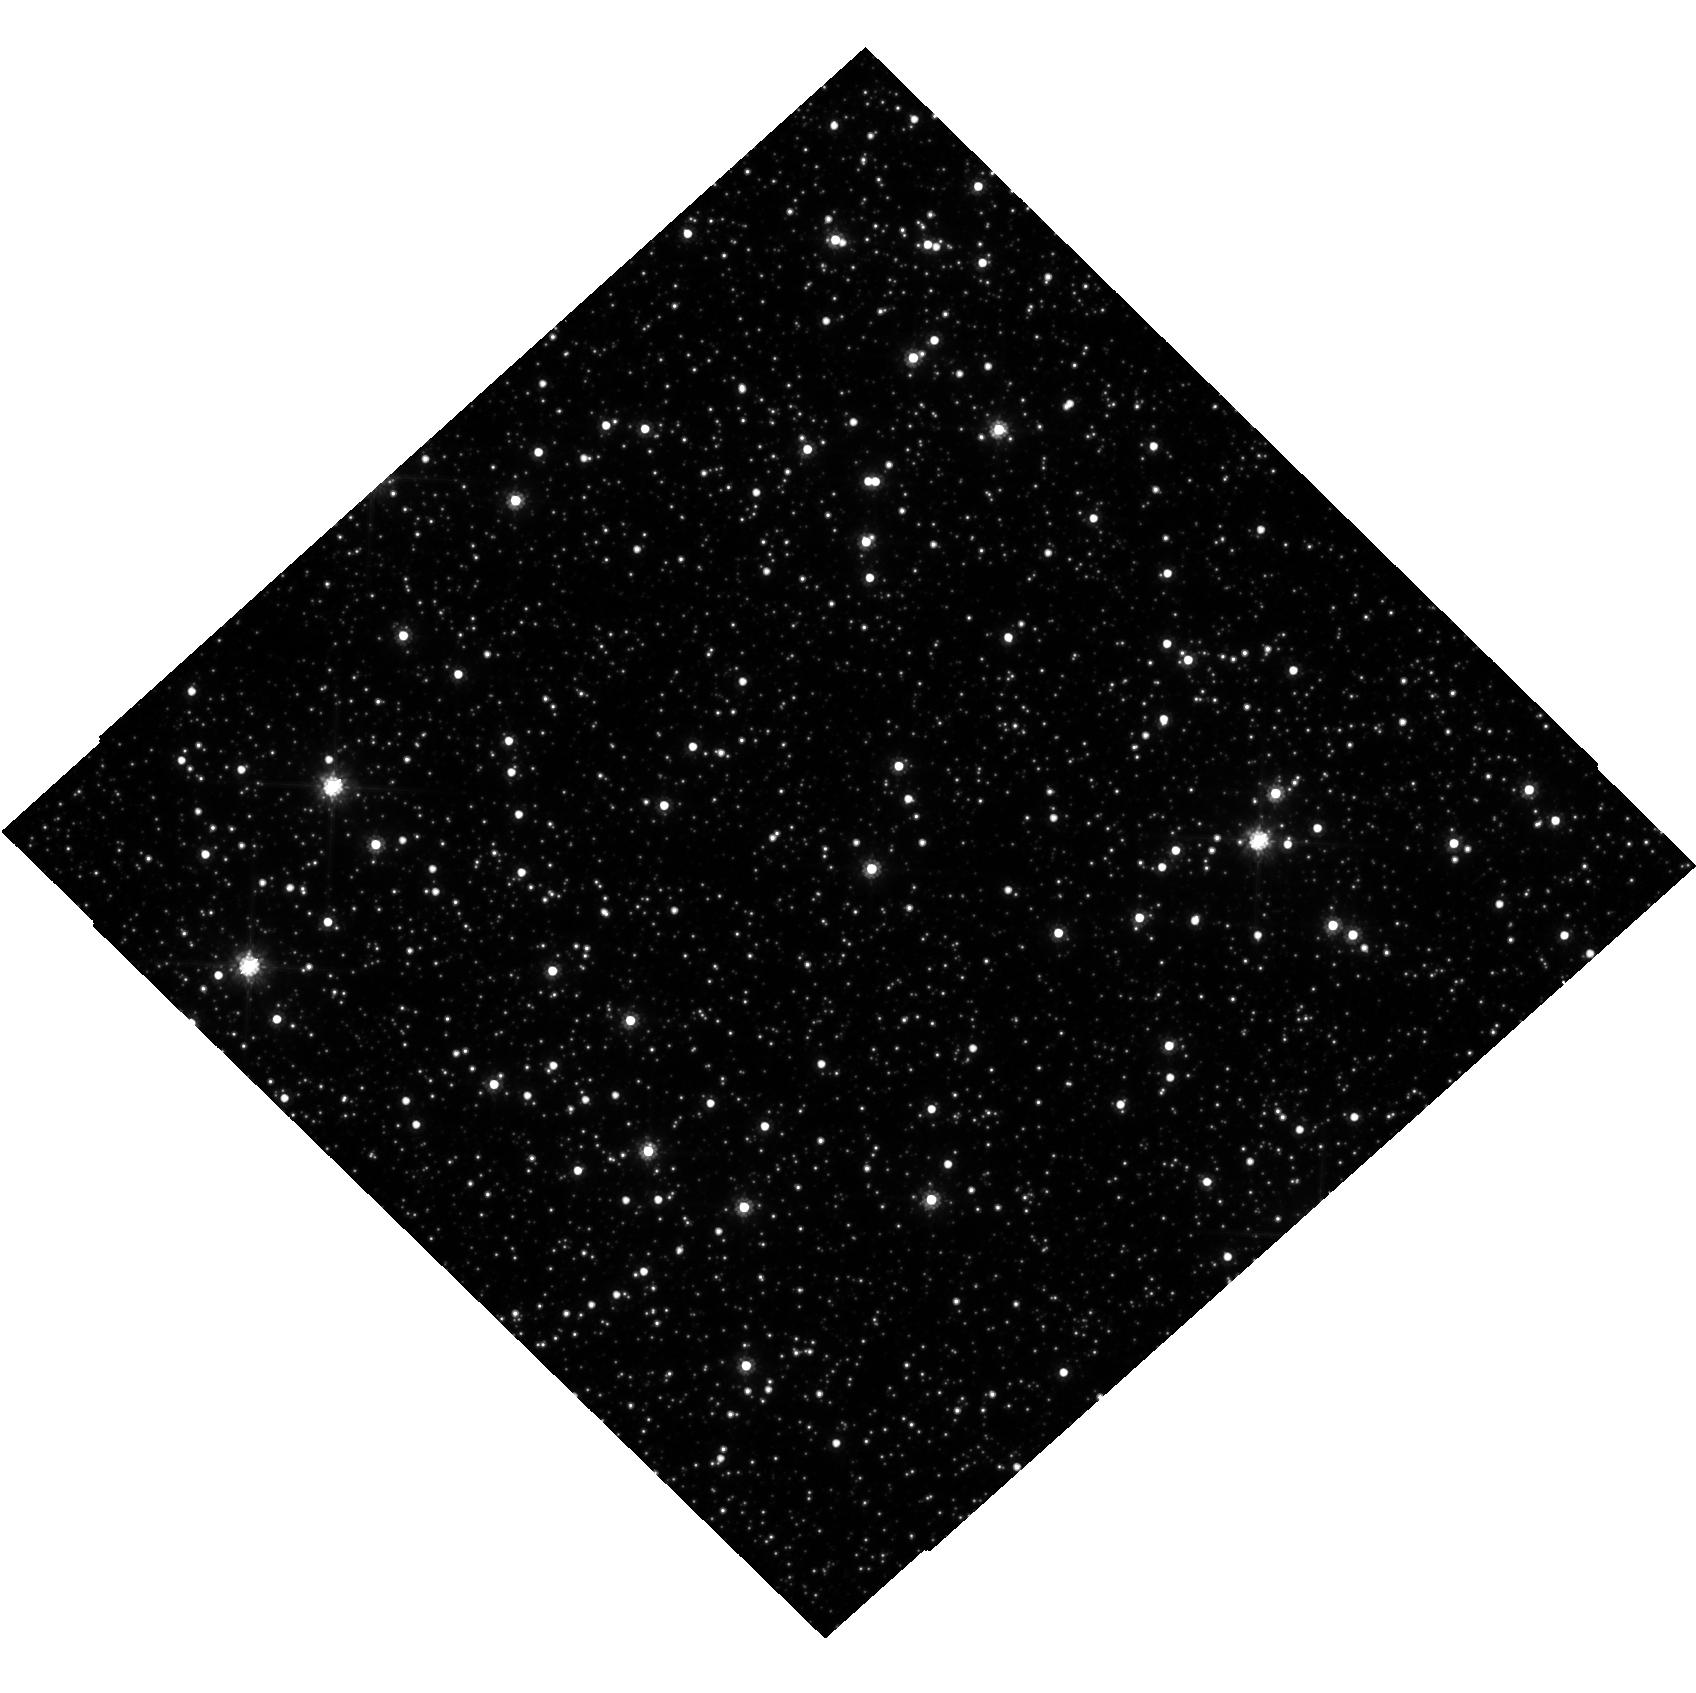
Target: OGLE-2017-BLG-328
Instrument: WFC3/UVIS
Filter: F814W
Exposure: 22 min
Observation ID: hst_15318_08_wfc3_uvis_f814w_idju08

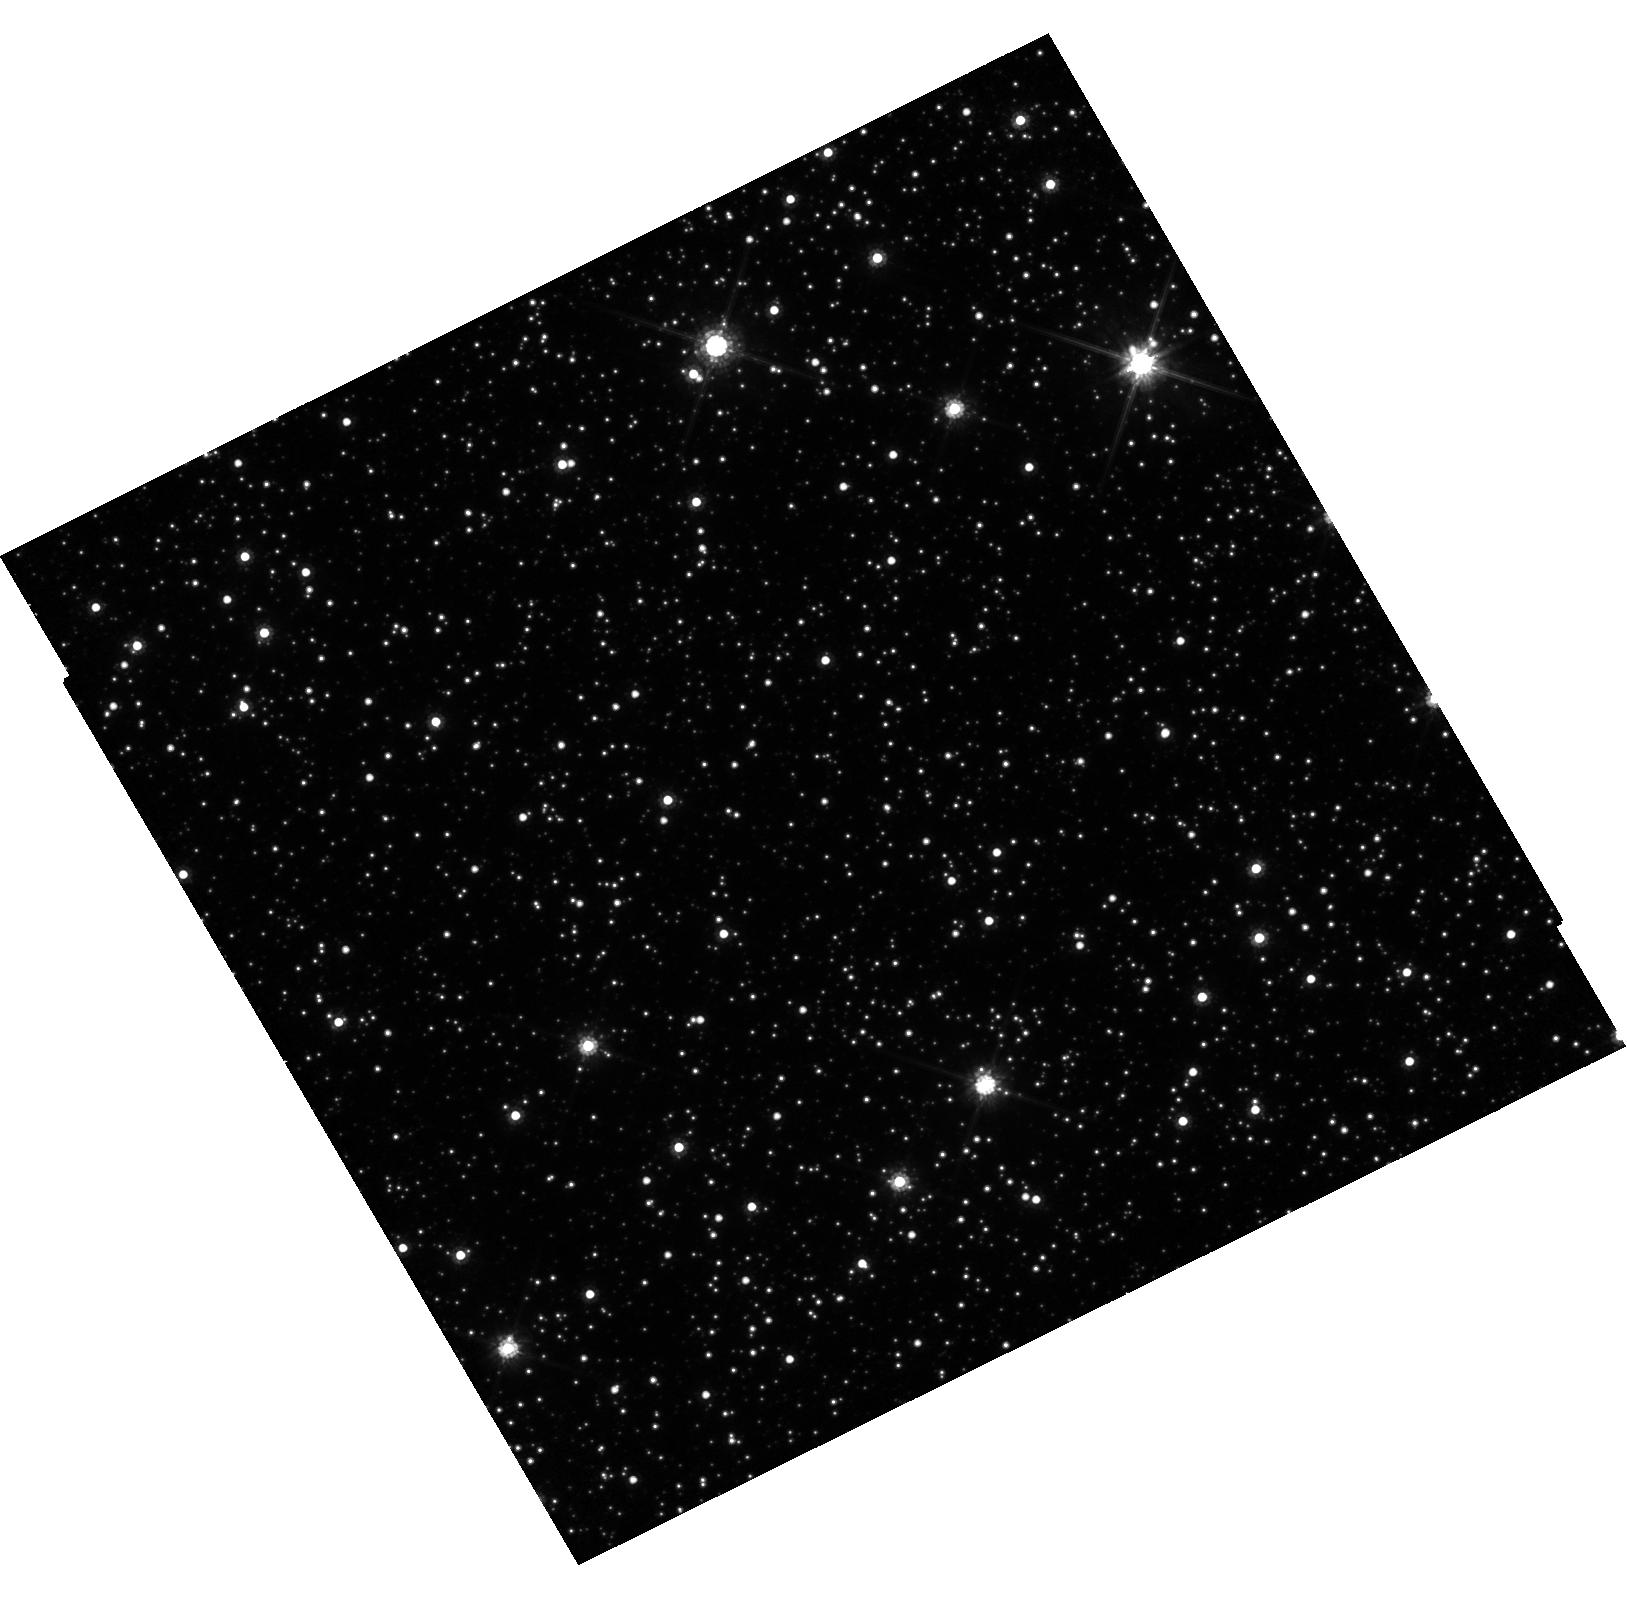
Target: OGLE-2017-BLG-0302
Instrument: WFC3/UVIS
Filter: F814W
Exposure: 24 min
Observation ID: hst_15318_05_wfc3_uvis_f814w_idju05

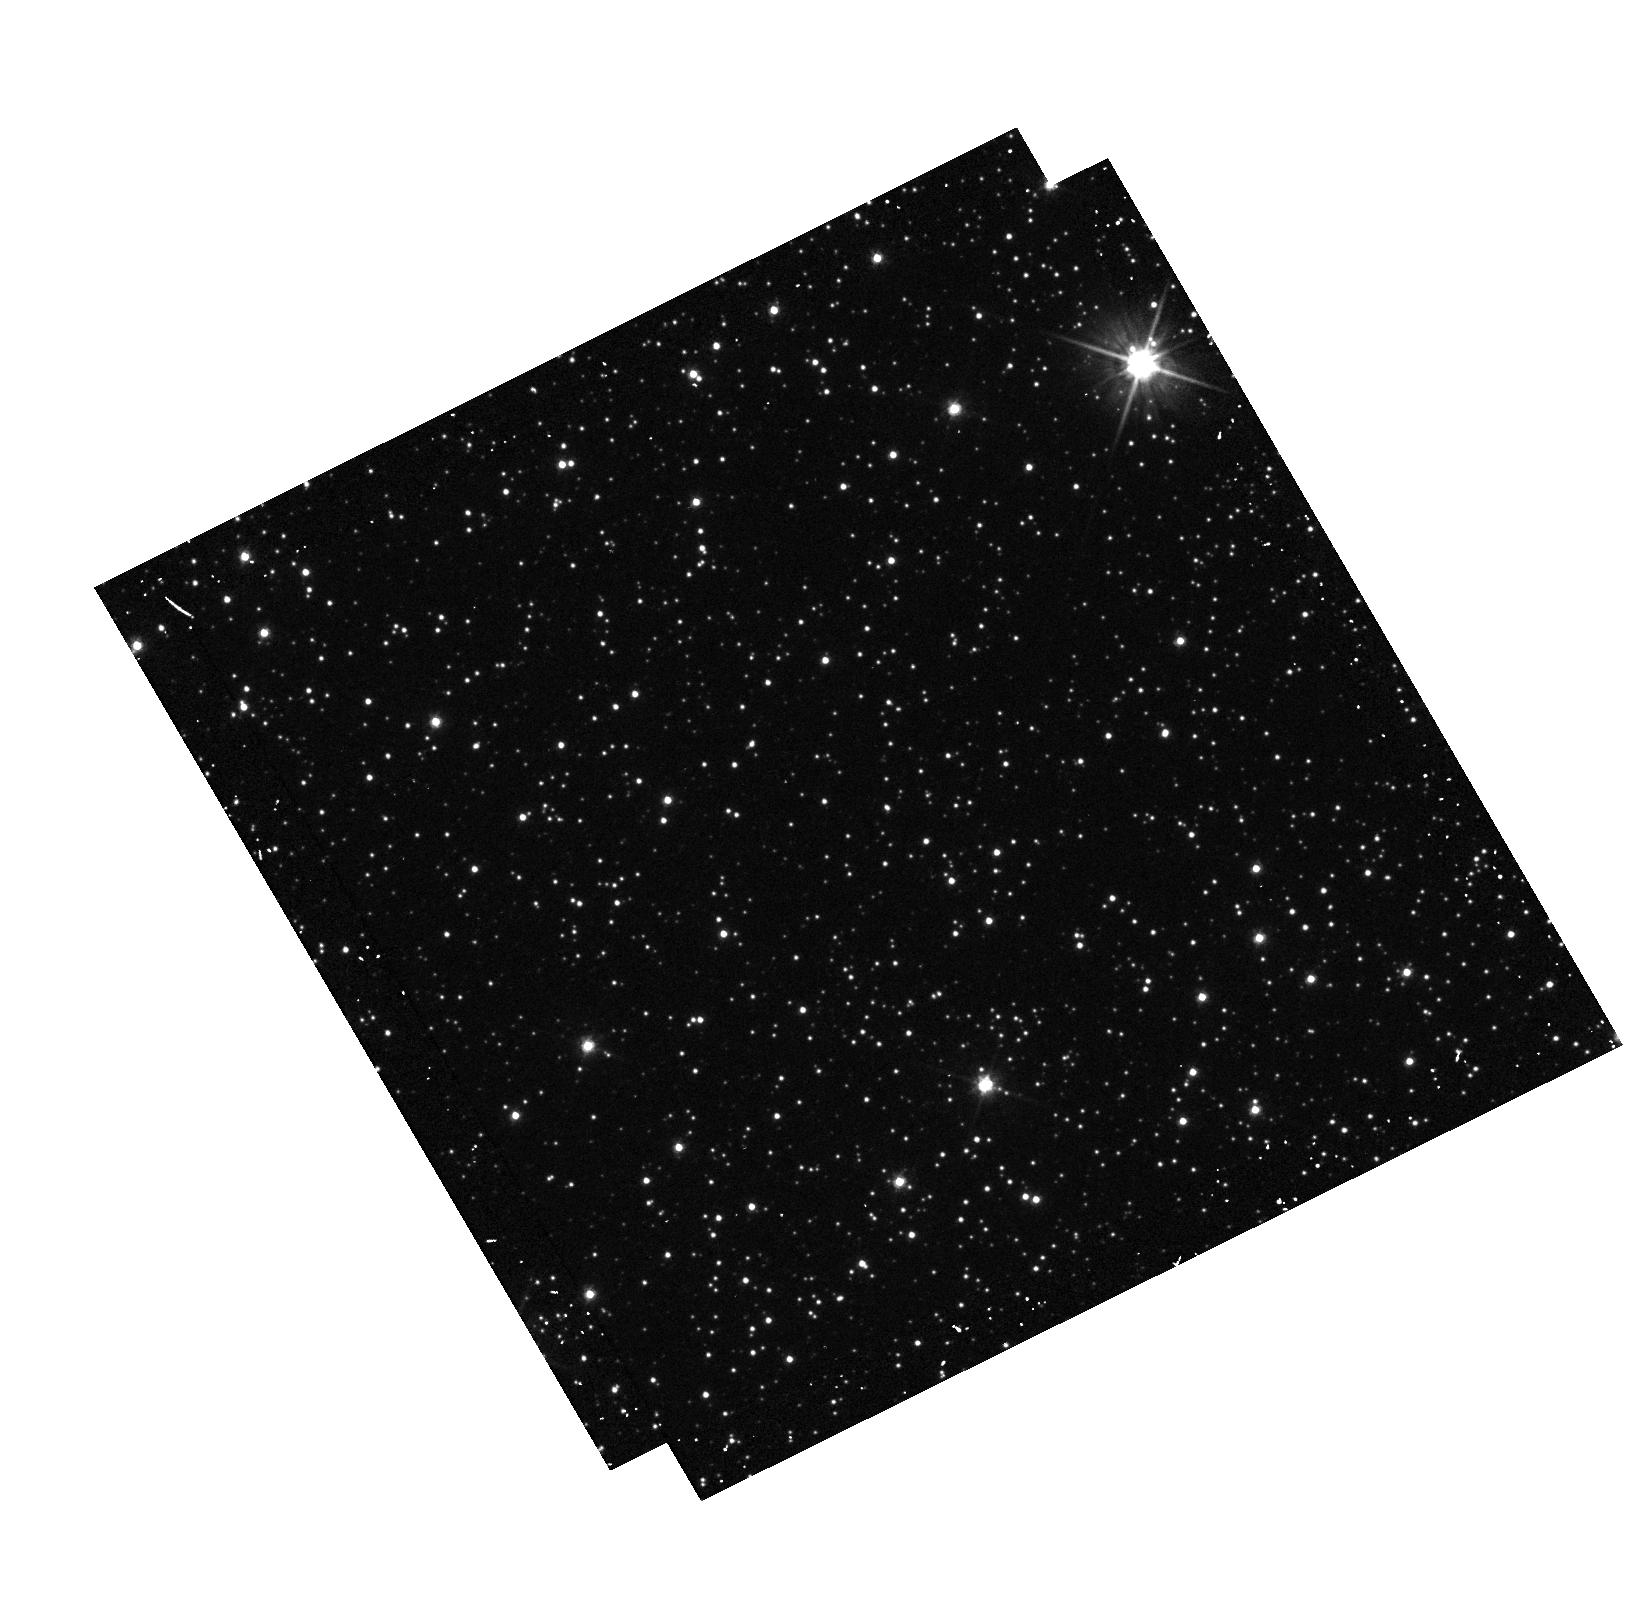
Target: OGLE-2017-BLG-0302
Instrument: WFC3/UVIS
Filter: F555W
Exposure: 5 min
Observation ID: hst_15318_05_wfc3_uvis_f555w_idju05

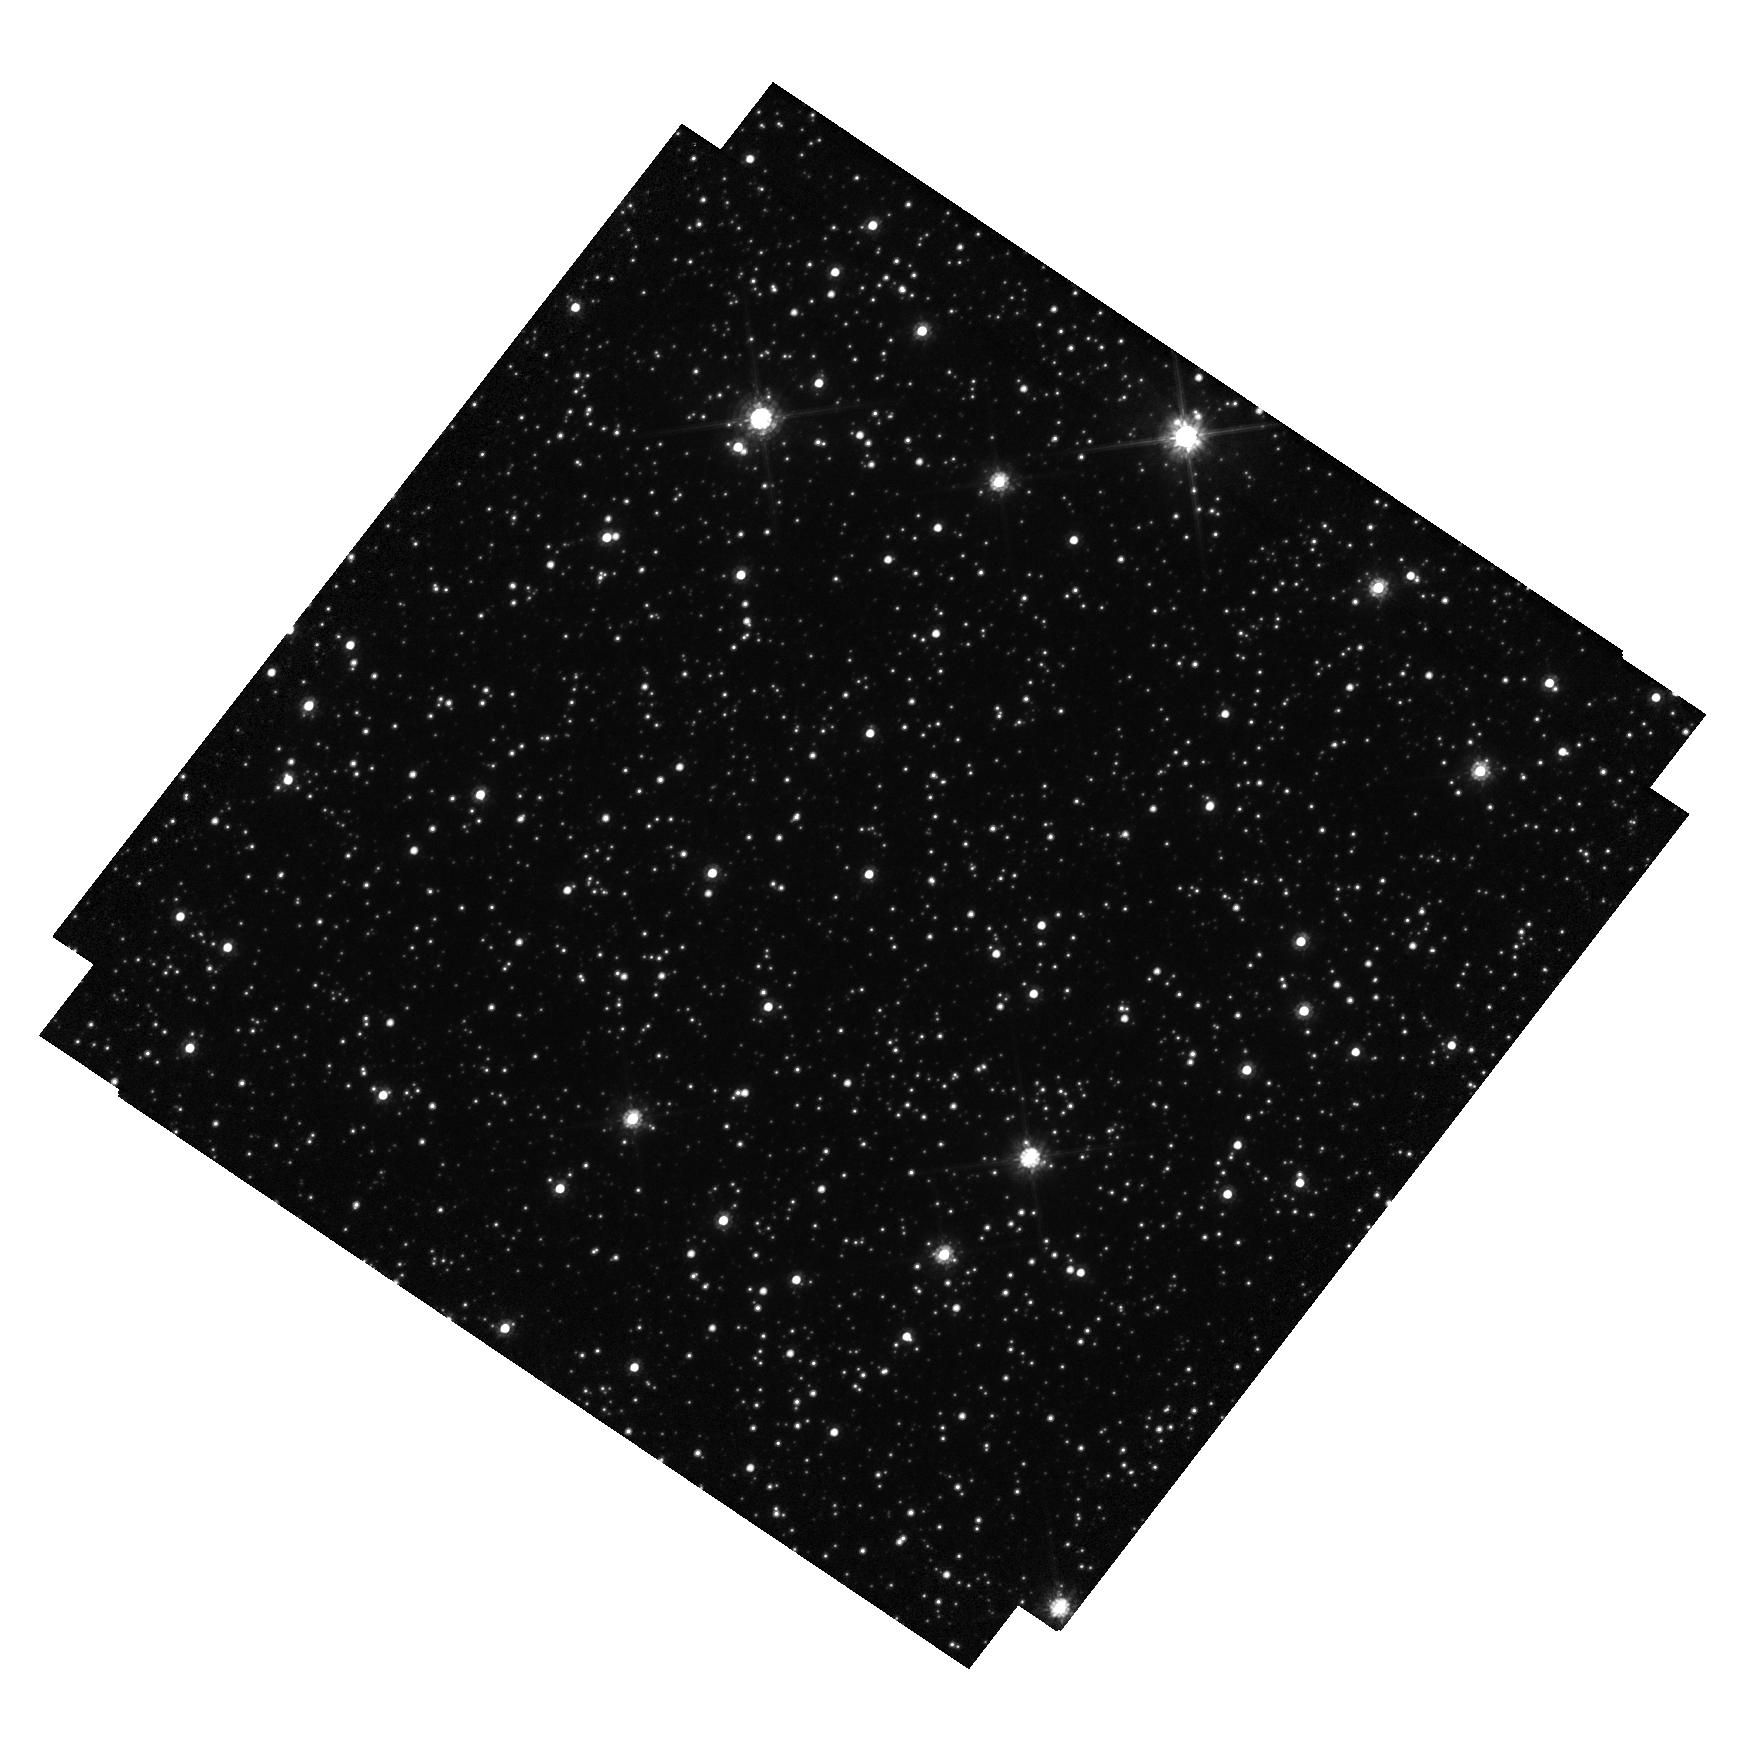
Target: OGLE-2017-BLG-0302
Instrument: WFC3/UVIS
Filter: F814W
Exposure: 15 min
Observation ID: hst_15318_03_wfc3_uvis_f814w_idju03

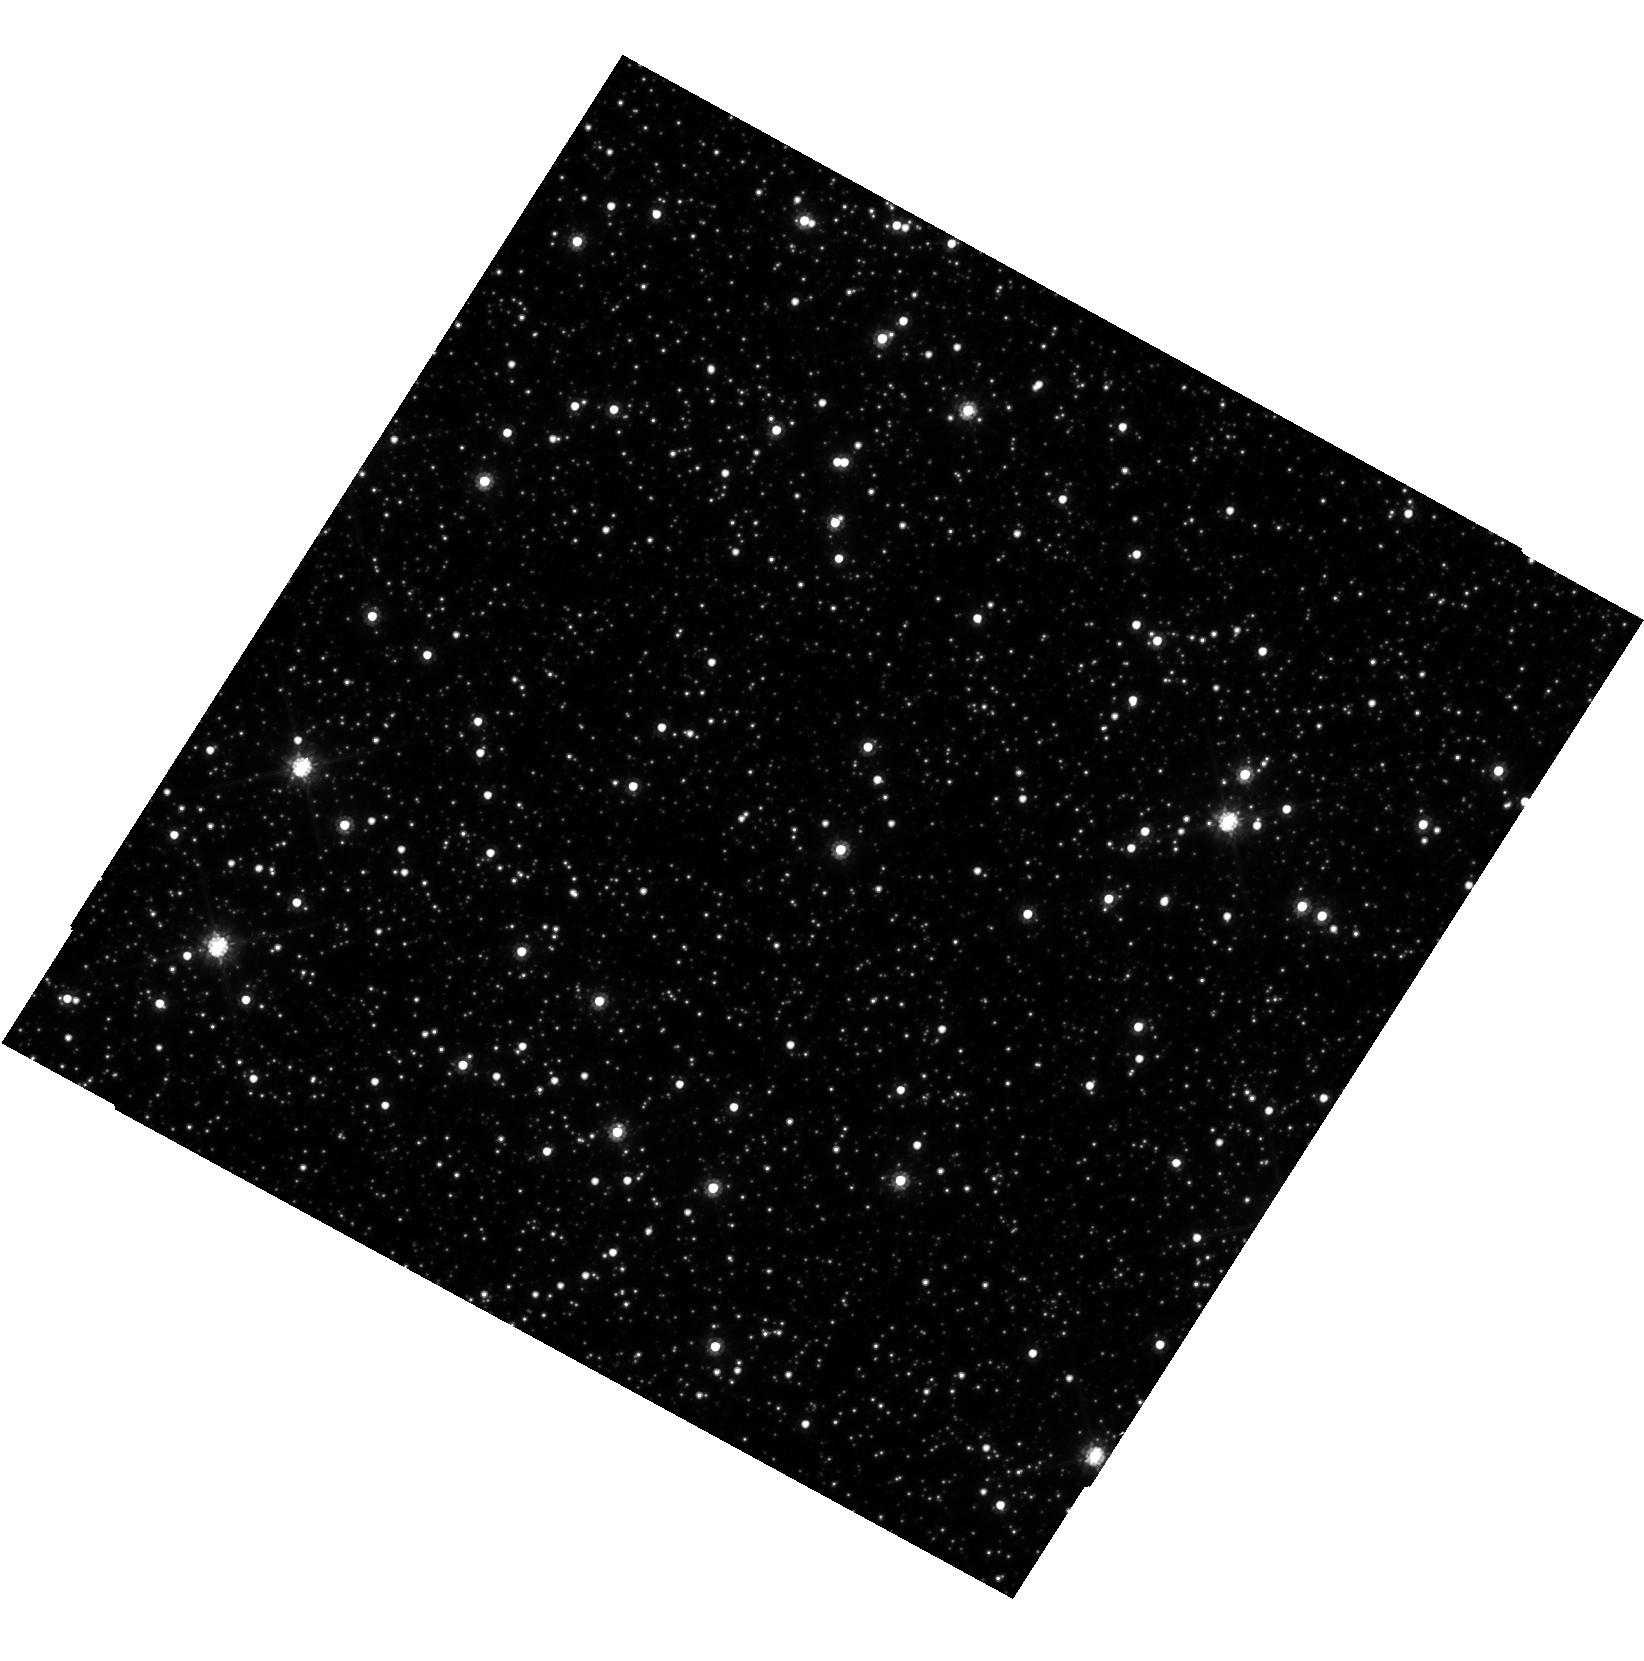
Target: OGLE-2017-BLG-328
Instrument: WFC3/UVIS
Filter: F814W
Exposure: 22 min
Observation ID: hst_15318_06_wfc3_uvis_f814w_idju06

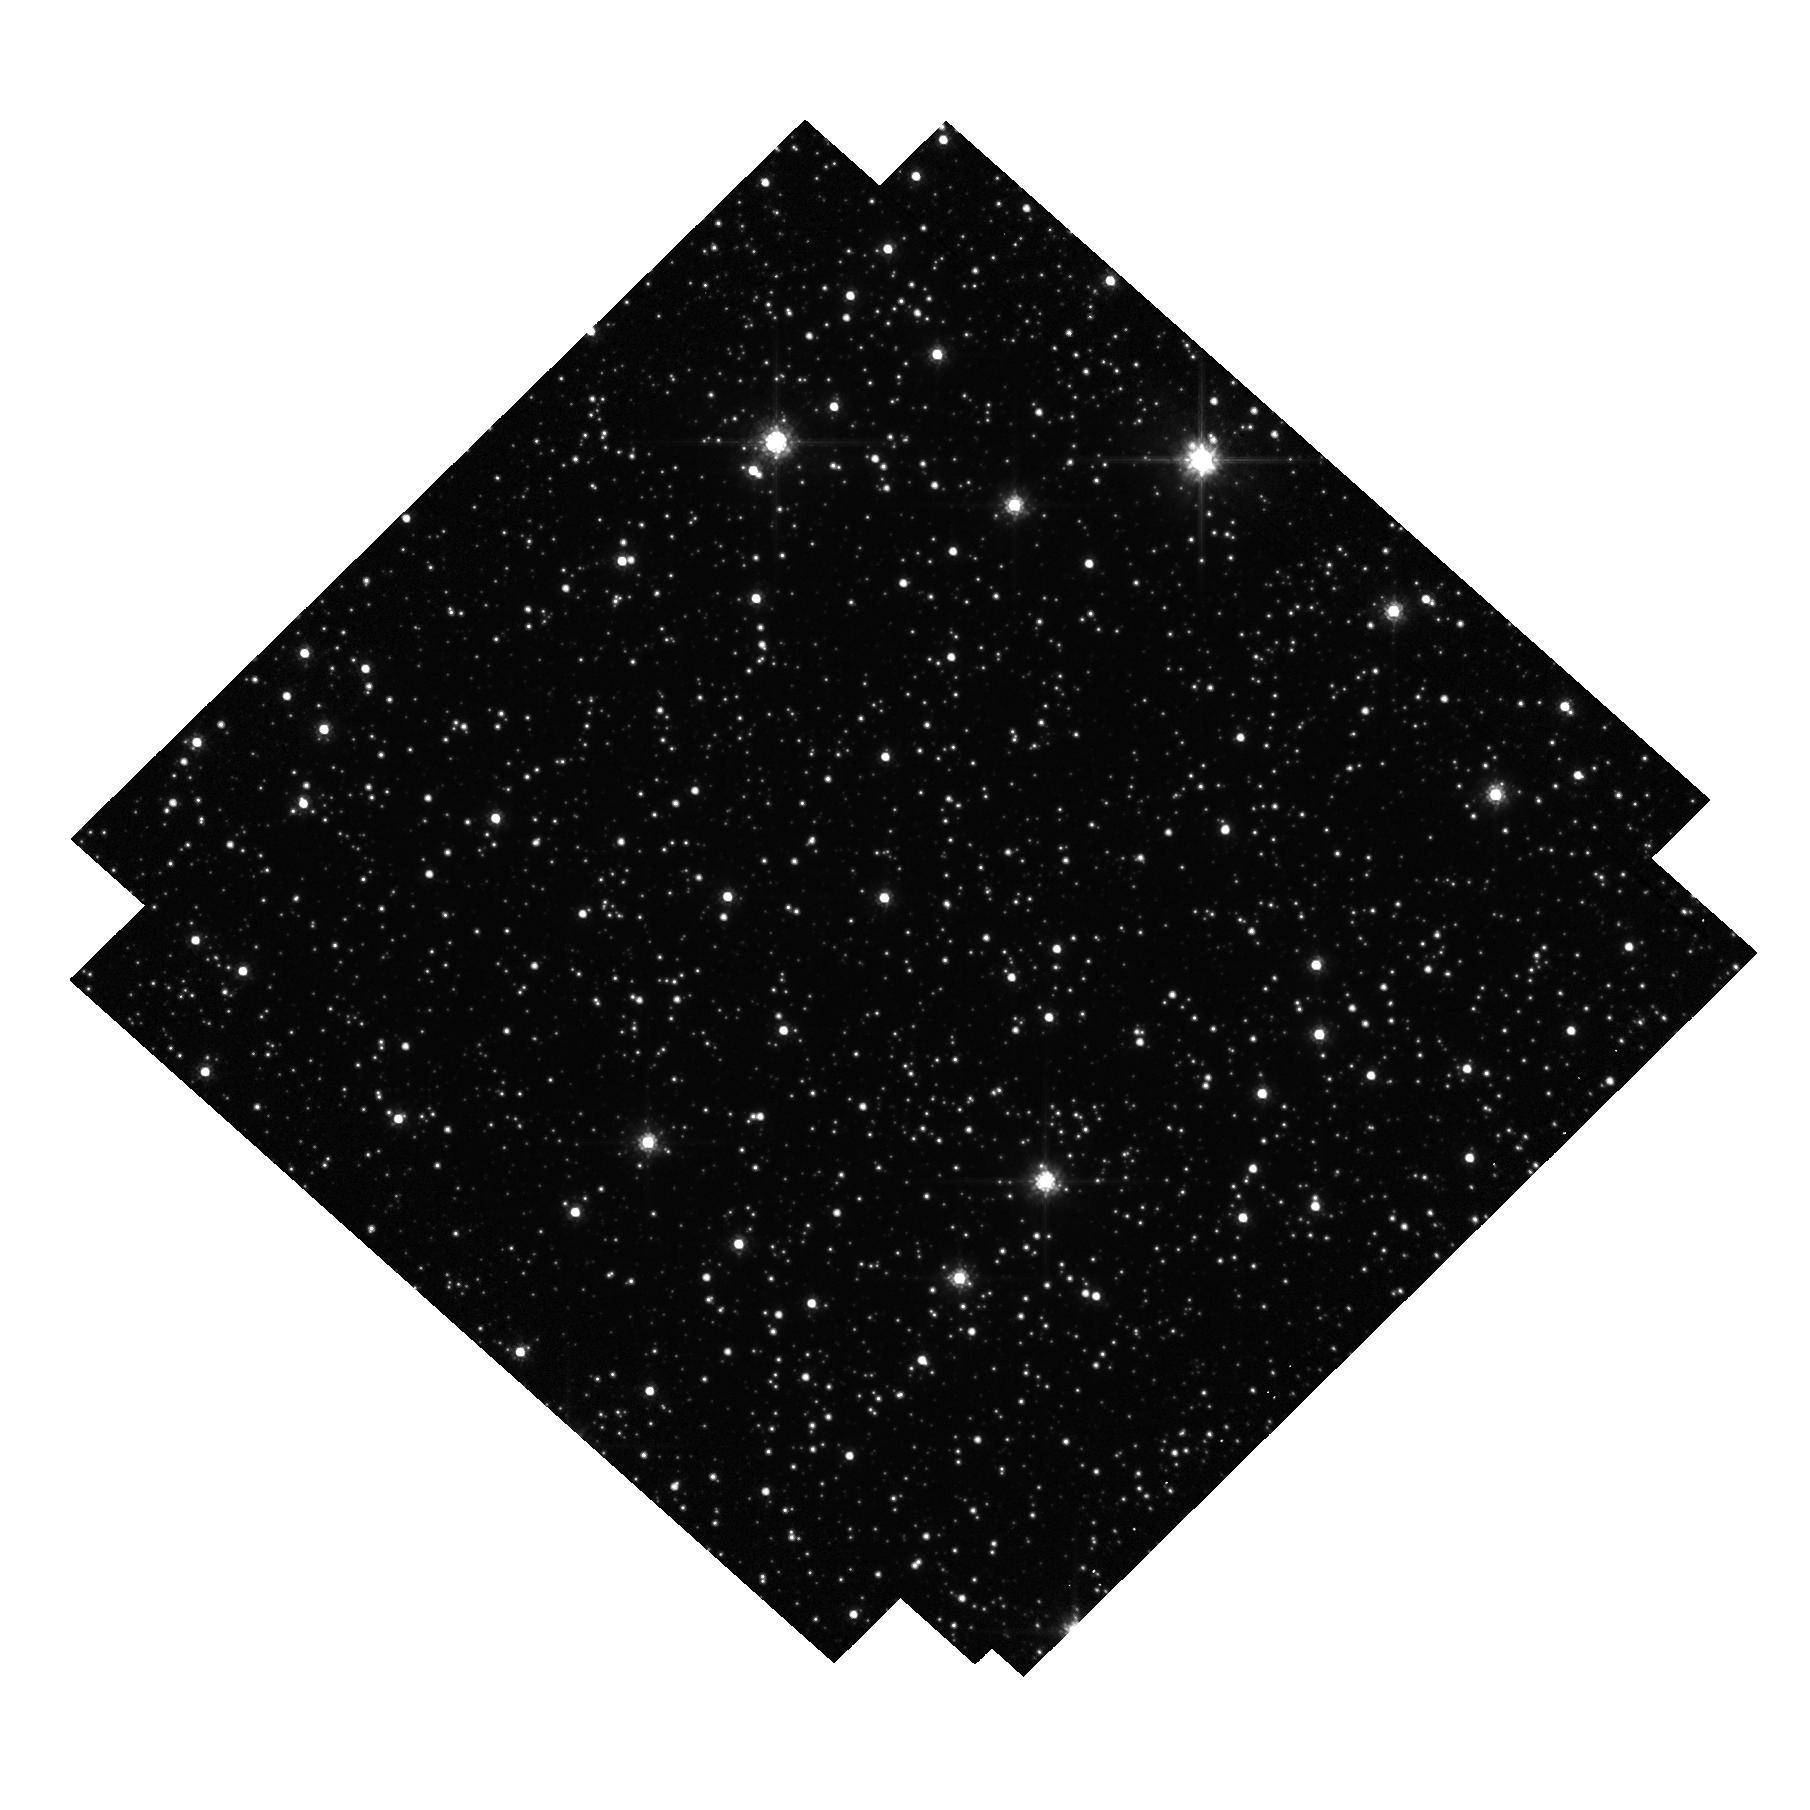
Target: OGLE-2017-BLG-0302
Instrument: WFC3/UVIS
Filter: F814W
Exposure: 17 min
Observation ID: hst_15318_02_wfc3_uvis_f814w_idju02

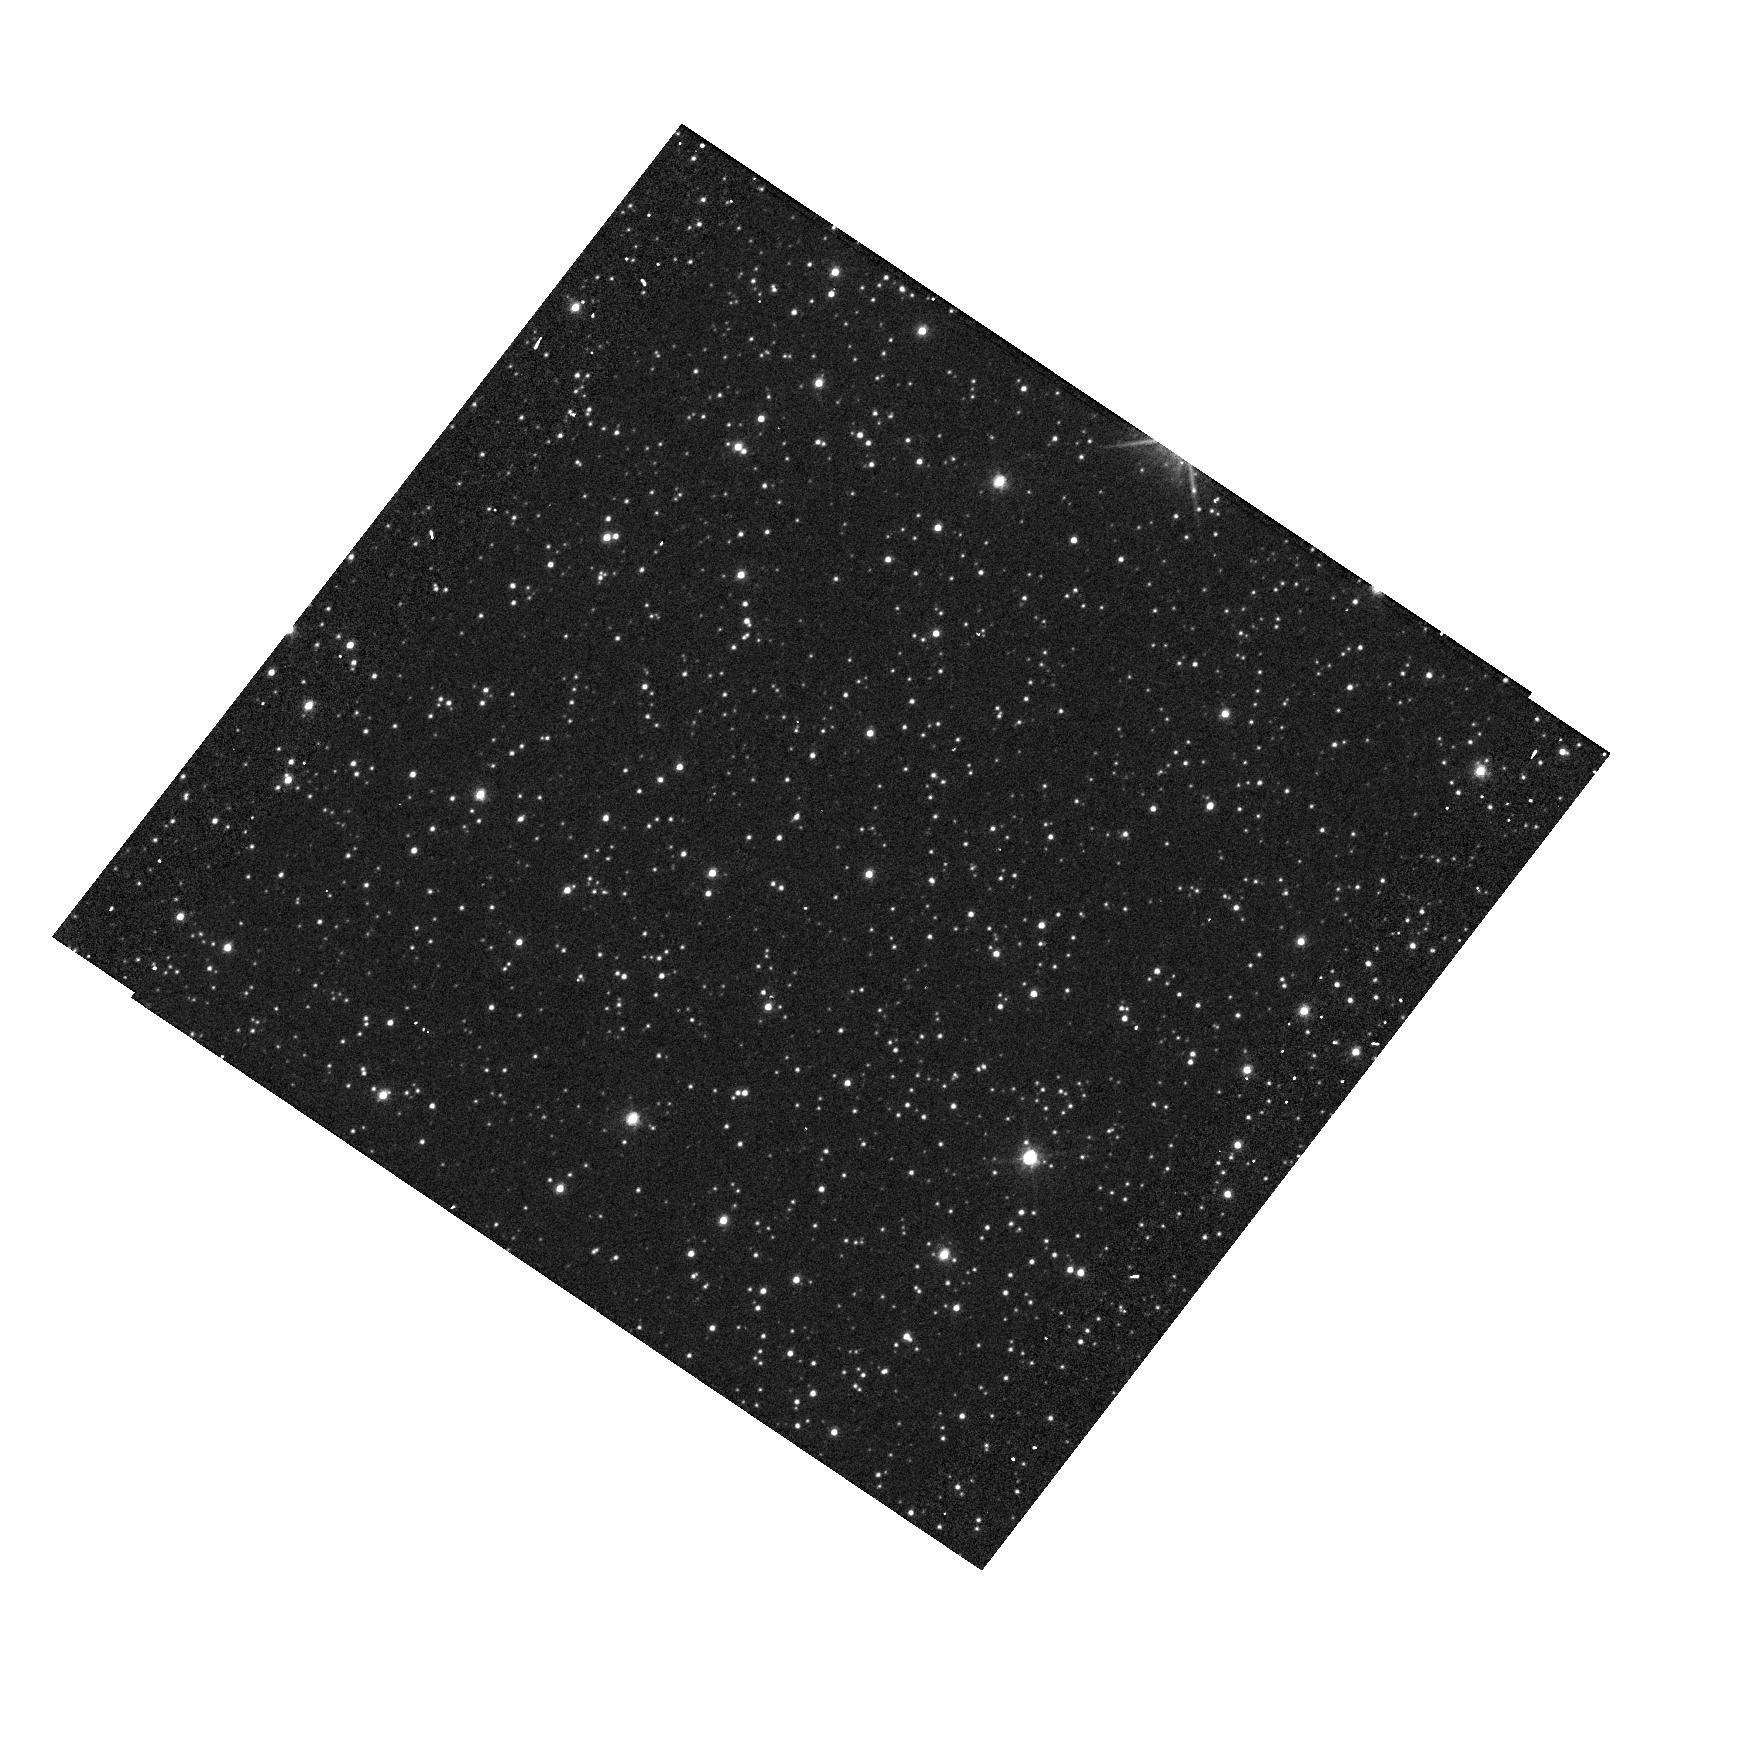
Target: OGLE-2017-BLG-0302
Instrument: WFC3/UVIS
Filter: F555W
Exposure: 2 min
Observation ID: hst_15318_03_wfc3_uvis_f555w_idju03

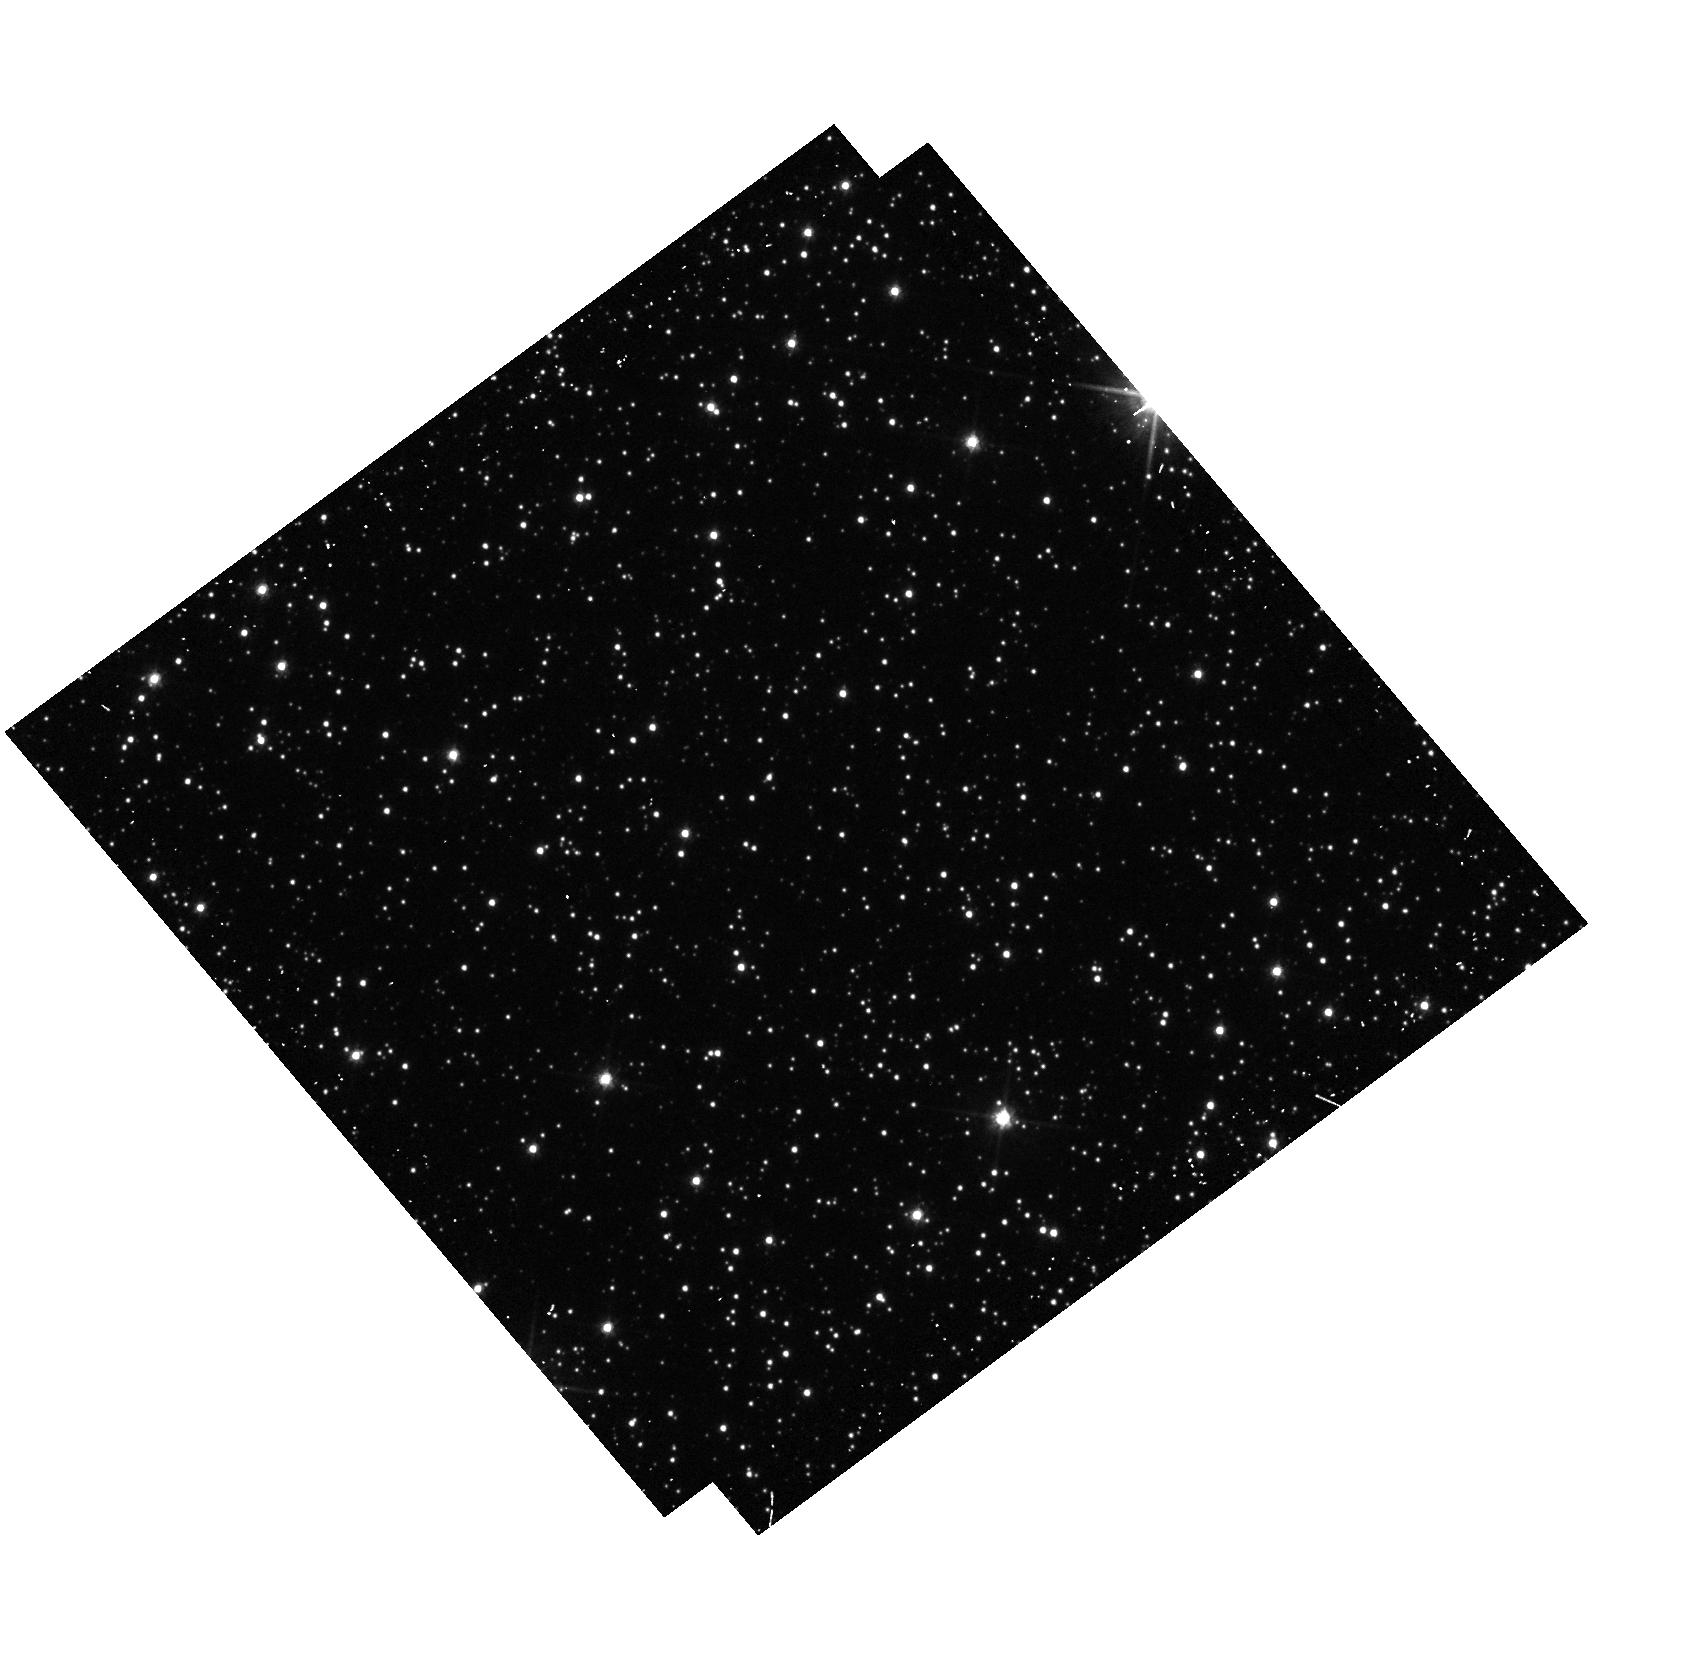
Target: OGLE-2017-BLG-0302
Instrument: WFC3/UVIS
Filter: F555W
Exposure: 11 min
Observation ID: hst_15318_07_wfc3_uvis_f555w_idju07

Detecting Isolated Black Holes through Astrometric Microlensing (PI: Sahu, Kailash C.)

A significant fraction of the mass of an old stellar population should be in the form of isolated black holes (BHs). Yet there has never been an unambiguous detection of a solitary BH. The only technique available to detect isolated BHs is astrometric microlensing--relativistic deflection of light from background stars. We have carried out 2 HST programs aimed at the first detection of isolated BHs through astrometric microlensing. Our first program was a multi-year program where we monitored 5 microlensing events with T>100 days in the Galactic bulge. We detected astometric deflections, but the inferered masses for all these events are <0.5 Msun, indicating that these lenses are low-mass stars with small relative proper motions. Our second program was a large multi-cycle program where we monitored ~3 million stars in the Galactic bulge for 3 years to simultaneously detect microlensing events and deterimne their astrometric shifts. We have detected a large number of microlensing events. However, once again, none of them show appreciable astrometric deflections indicative of massive BHs. Our results imply that either isolated BHs are more massive (>10 Msun), or T~100 day events are dominated by low-mass stars moving more slowly, or BHs are much rarer. BHs with mass > 10 Msun are expected to have T>300 days, and such very-long duration events are extremely unlikely to be caused by low-mass stars. Monitoring a few T>300-day events thus offers the last but most promising opportunity to detect isolated BHs, and distinguish between the above possibilities. After the recent upgrades, OGLE detects six T>300 days events each year, here we propose to monitor 4 such events.